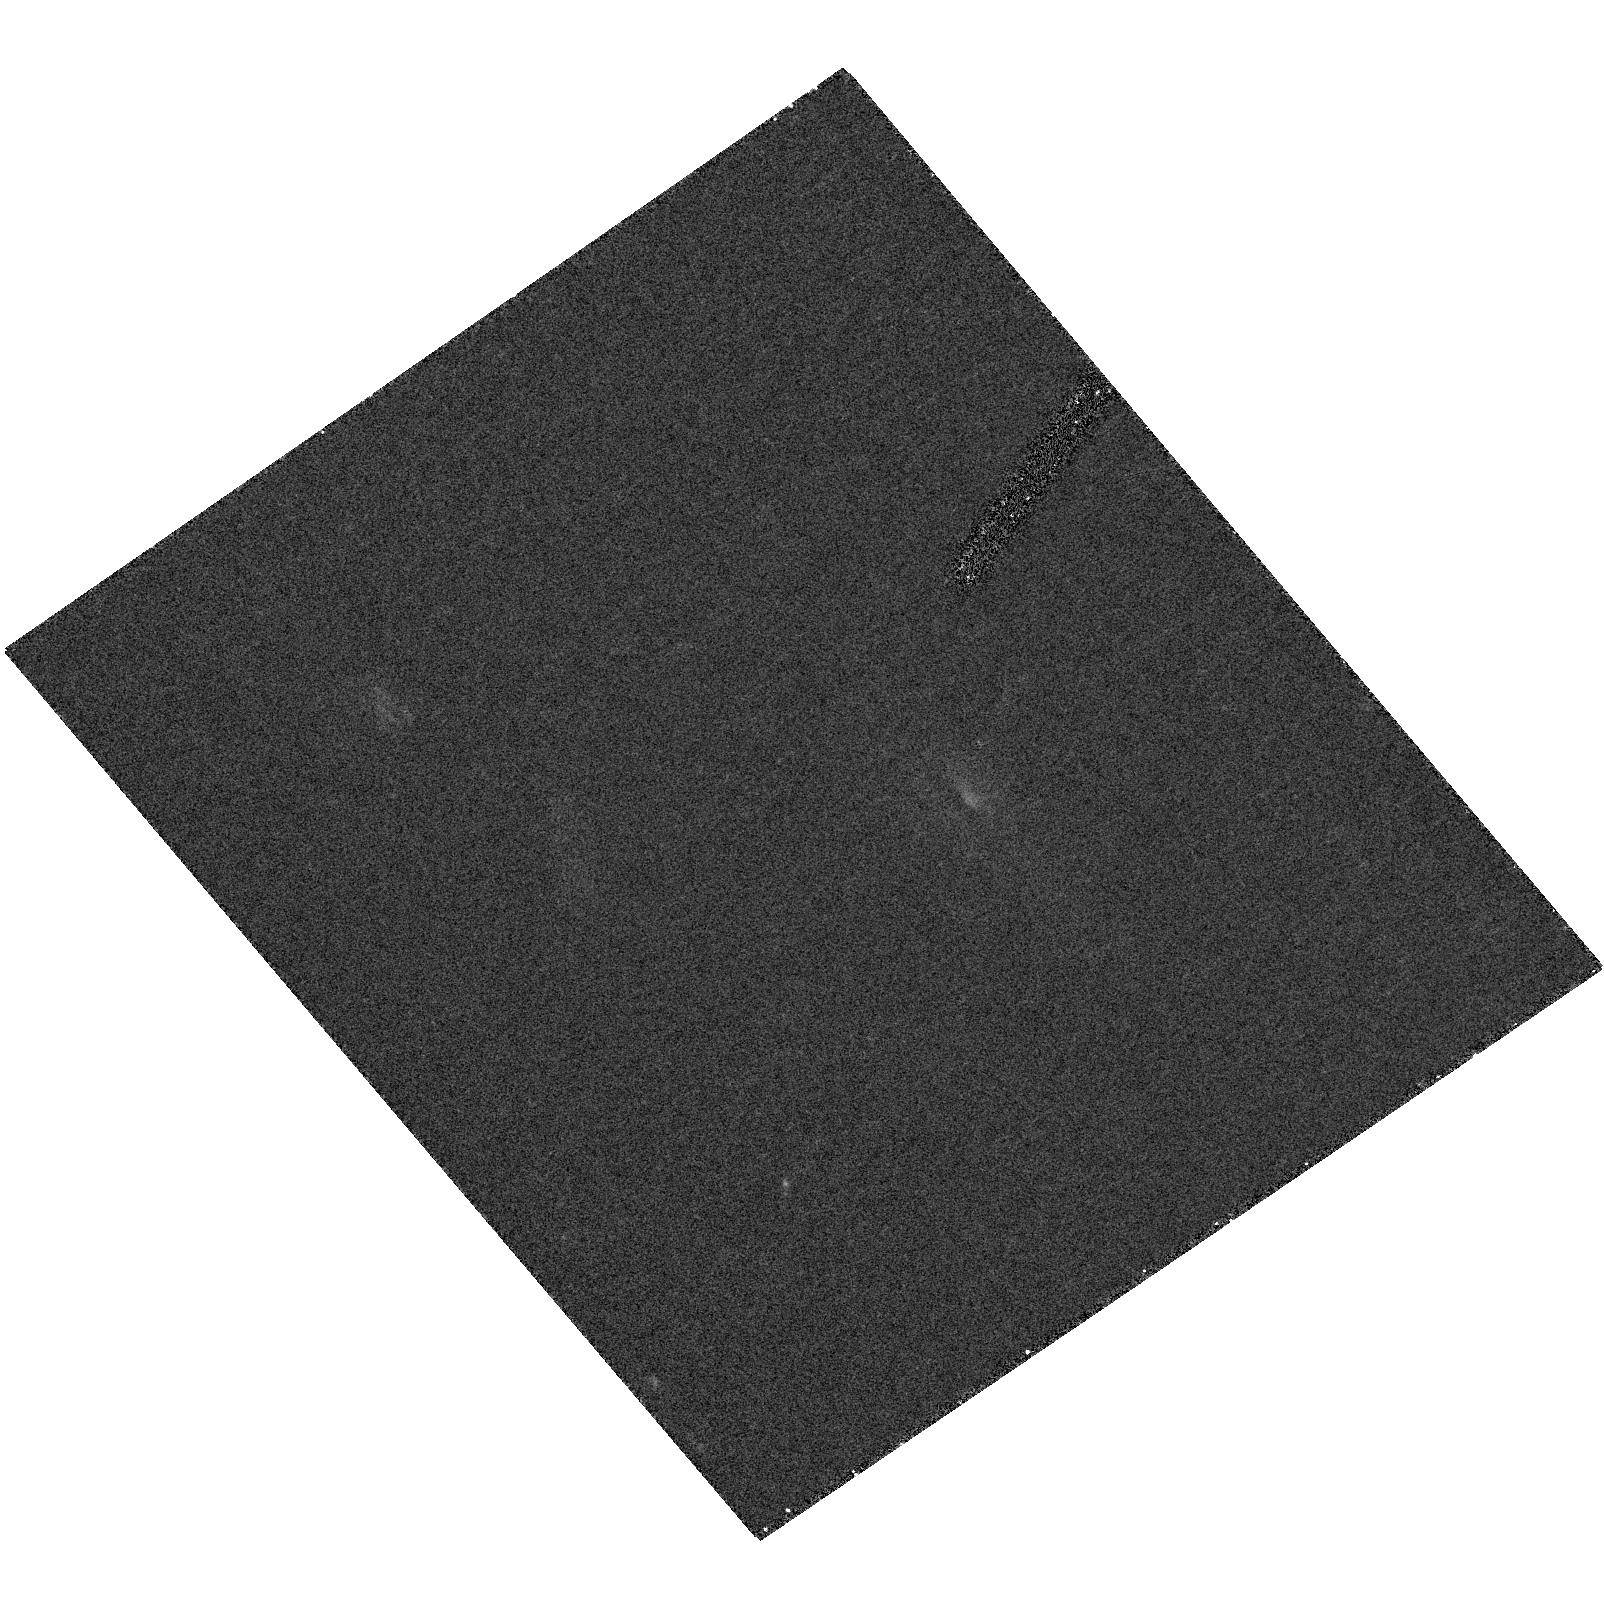
Target: SSA13-7-HRC. Instrument: ACS/HRC. Filter: F475W. Exposure: 19 min. Observation ID: hst_9869_03_acs_hrc_f475w_j8qa03

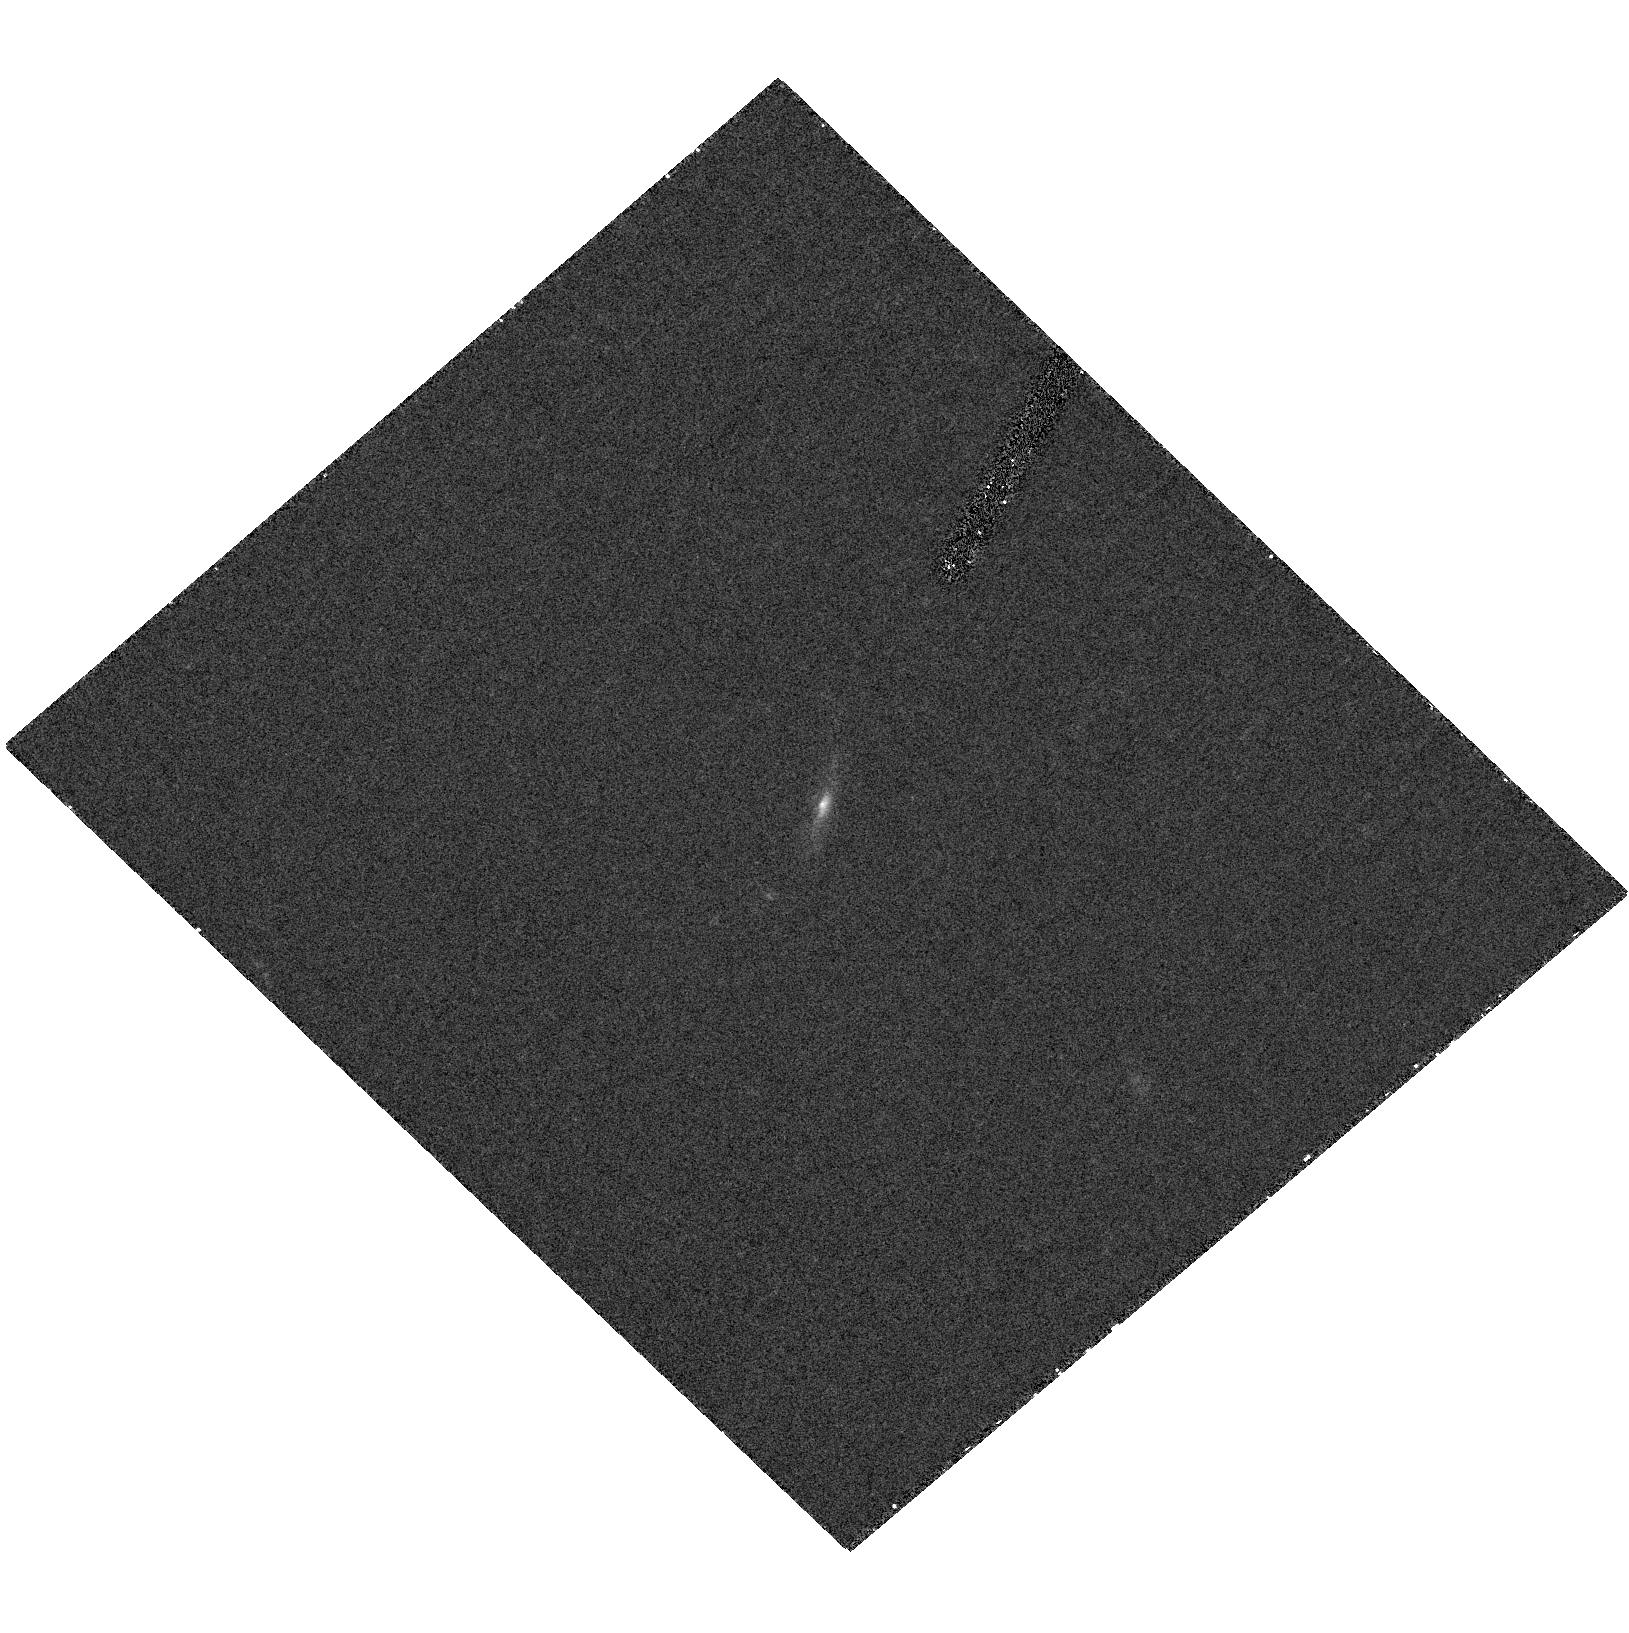
Target: SSA13-4-HRC. Instrument: ACS/HRC. Filter: F475W. Exposure: 19 min. Observation ID: hst_9869_02_acs_hrc_f475w_j8qa02

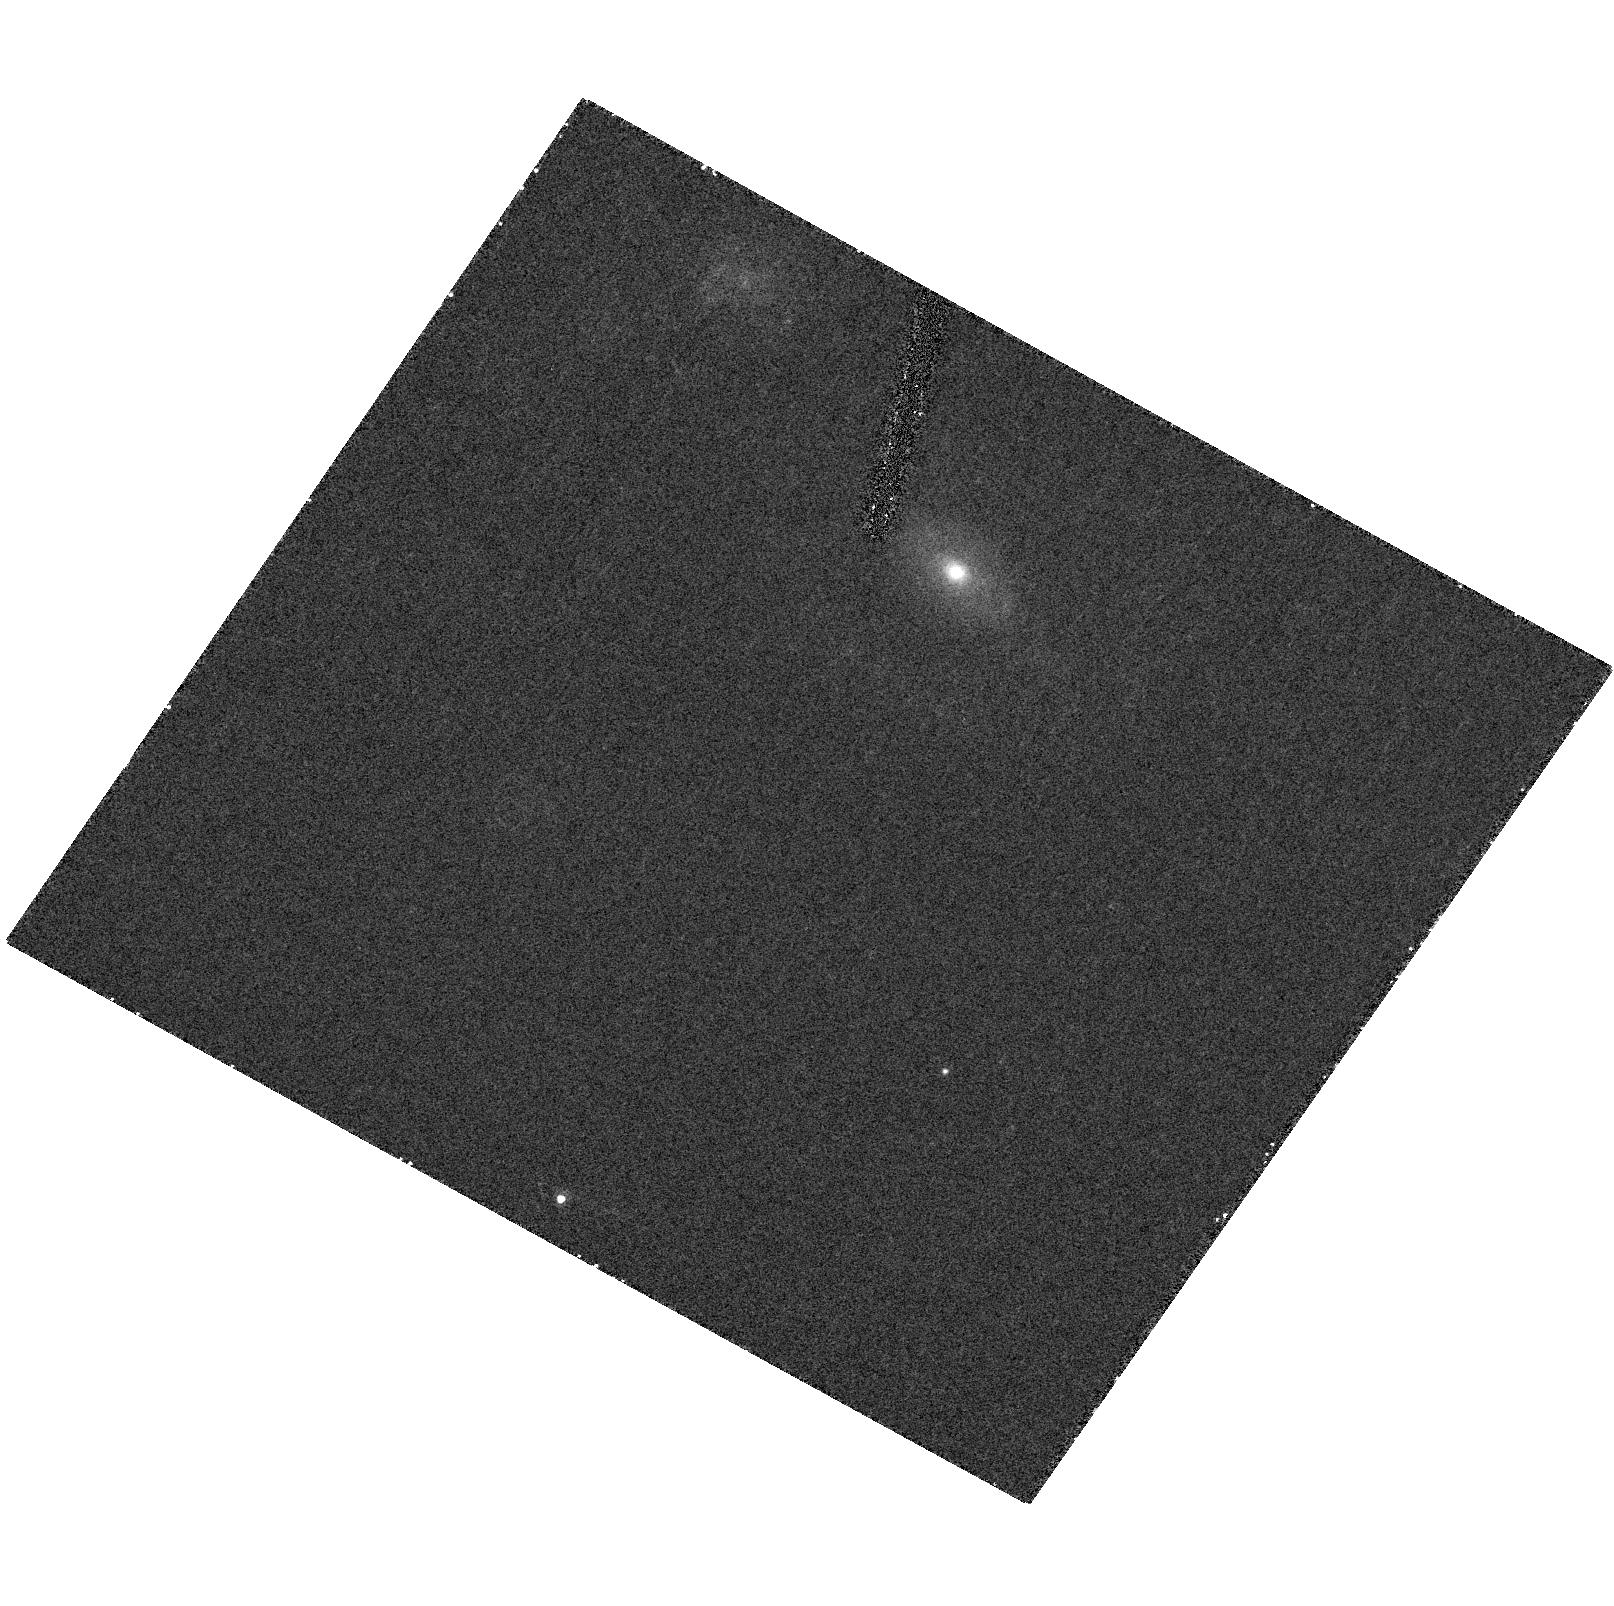
Target: P3-HRC. Instrument: ACS/HRC. Filter: F475W. Exposure: 21 min. Observation ID: hst_9869_01_acs_hrc_f475w_j8qa01

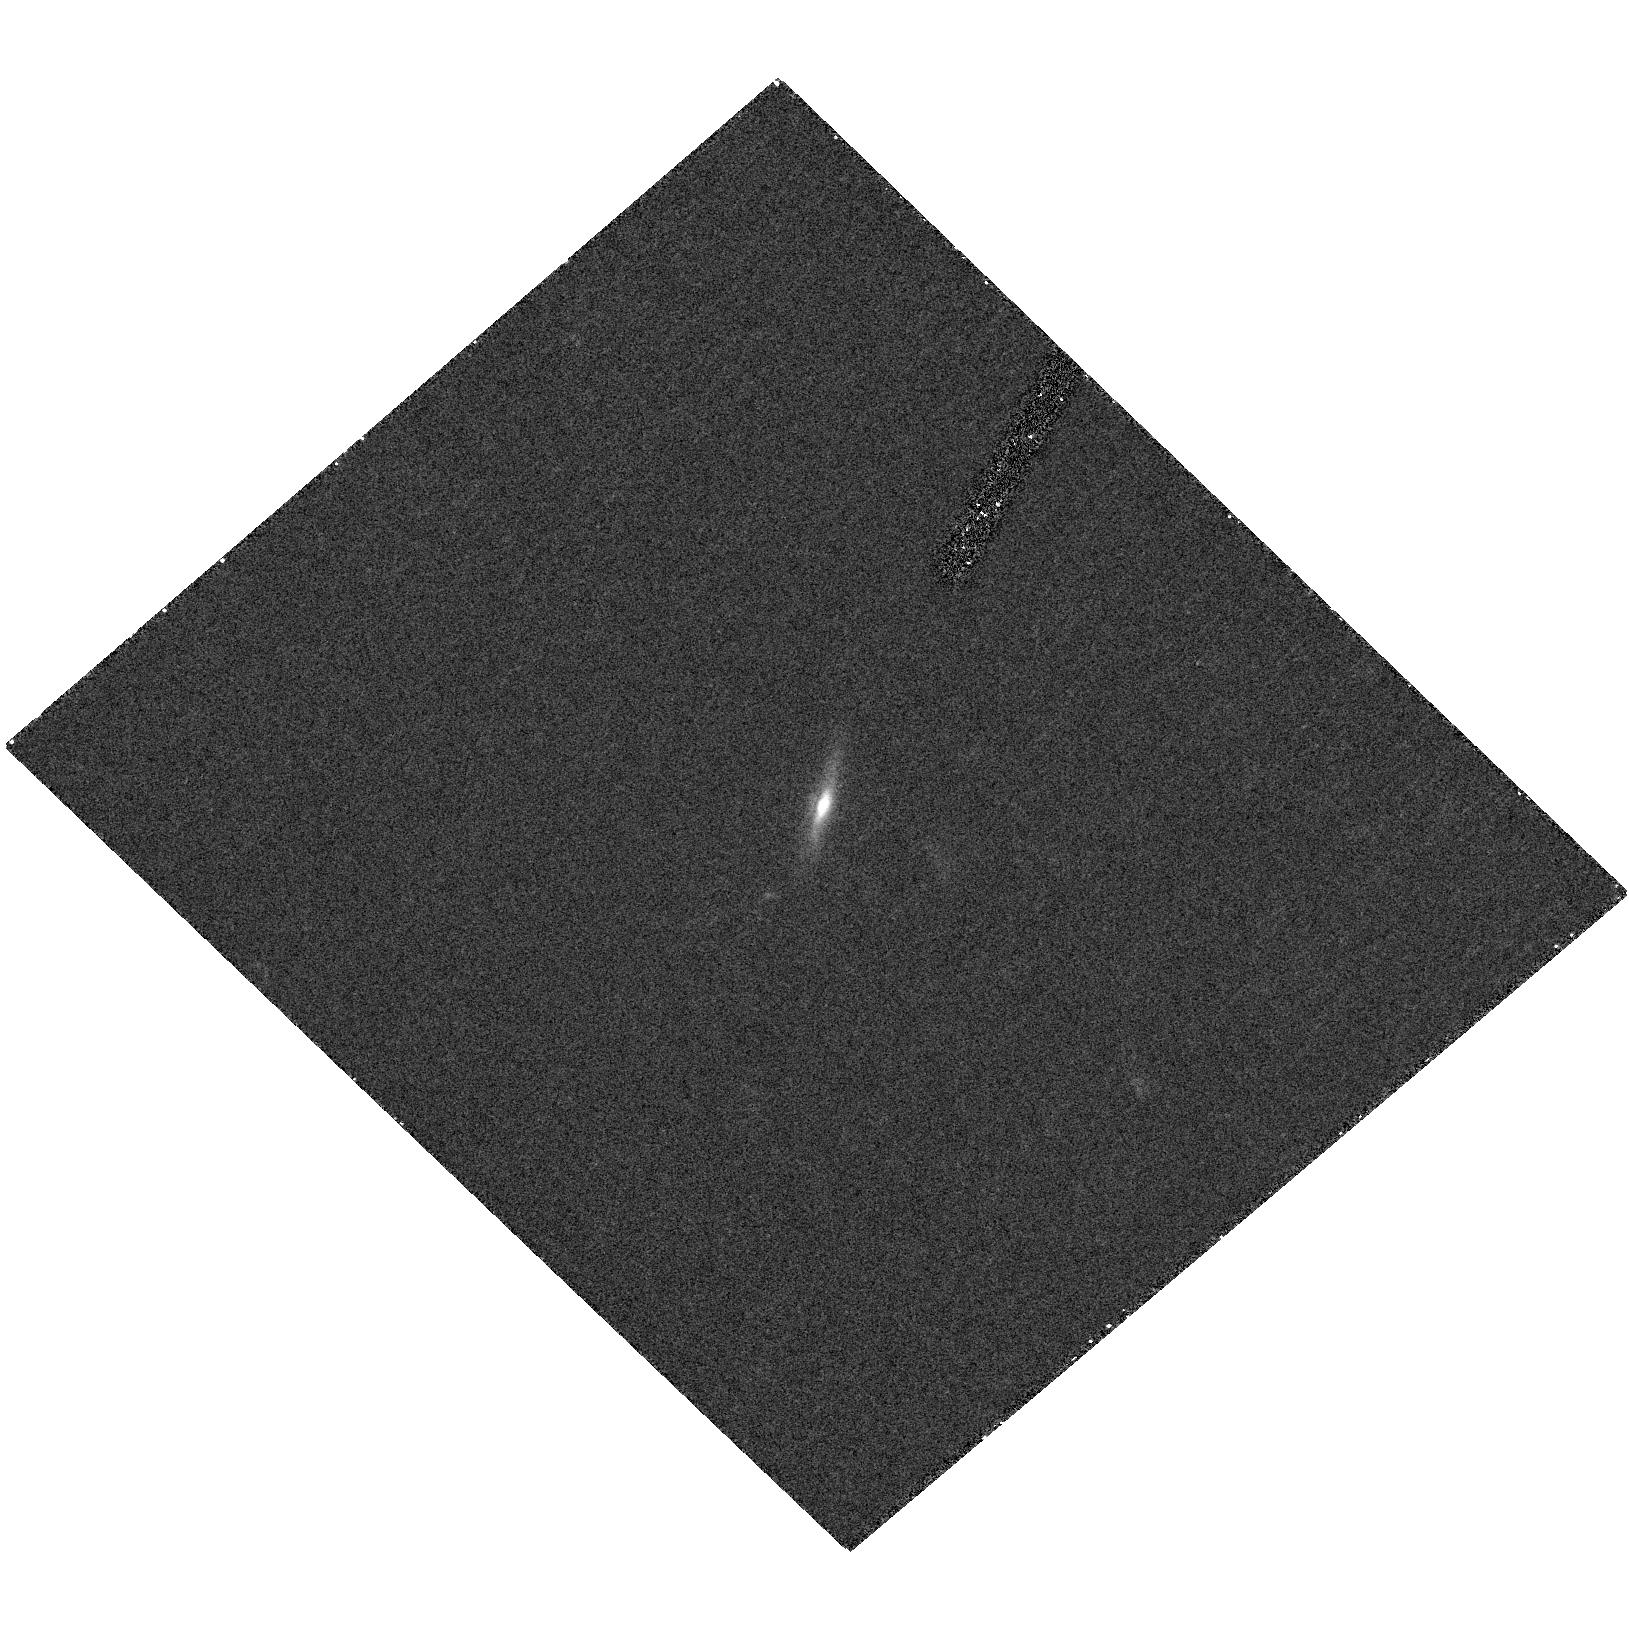
Target: SSA13-4-HRC. Instrument: ACS/HRC. Filter: F625W. Exposure: 19 min. Observation ID: hst_9869_02_acs_hrc_f625w_j8qa02

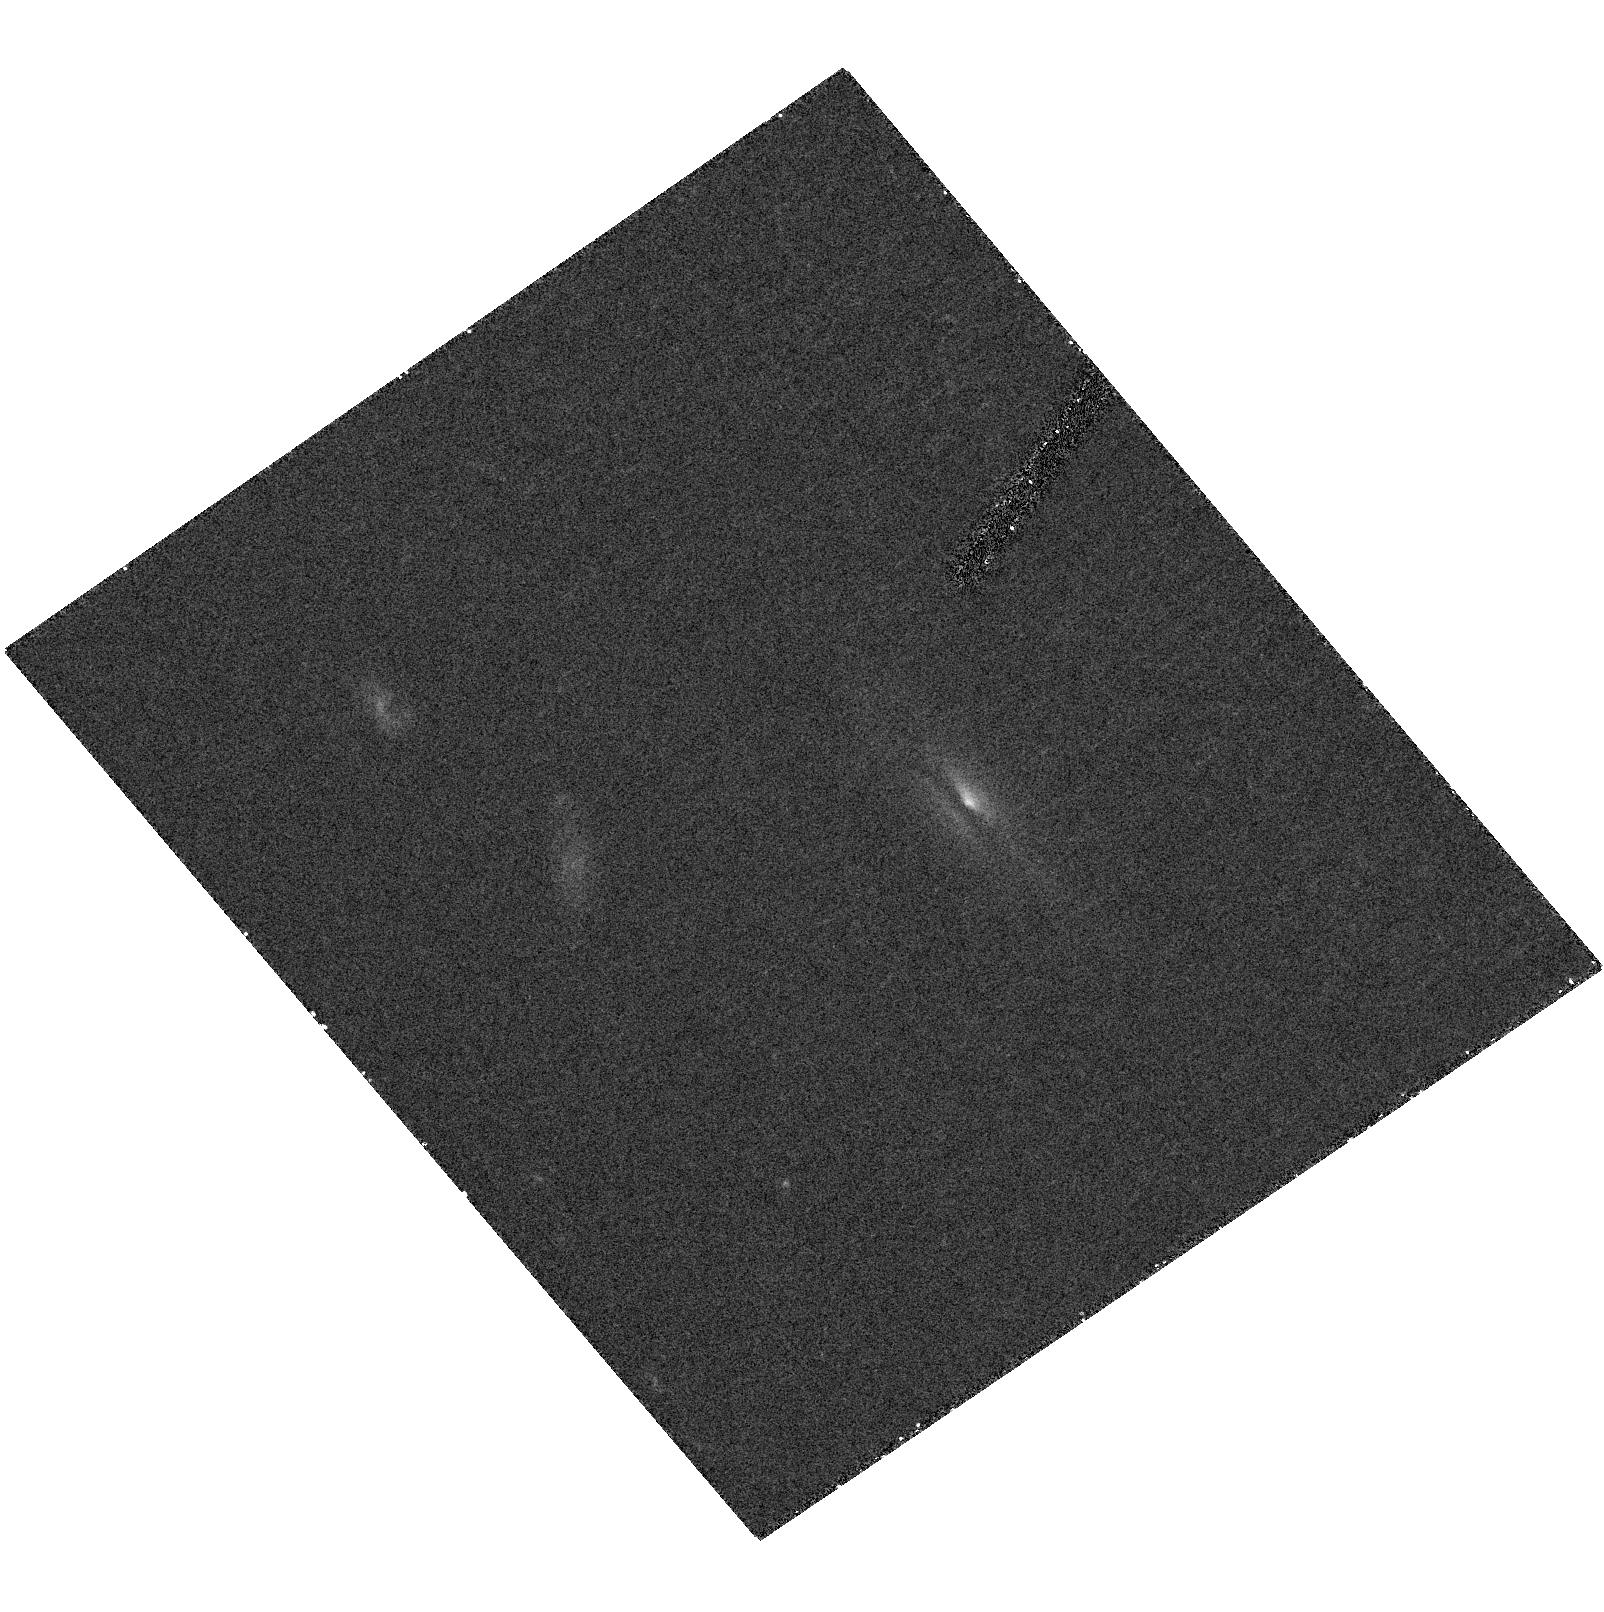
Target: SSA13-7-HRC. Instrument: ACS/HRC. Filter: F625W. Exposure: 19 min. Observation ID: hst_9869_03_acs_hrc_f625w_j8qa03

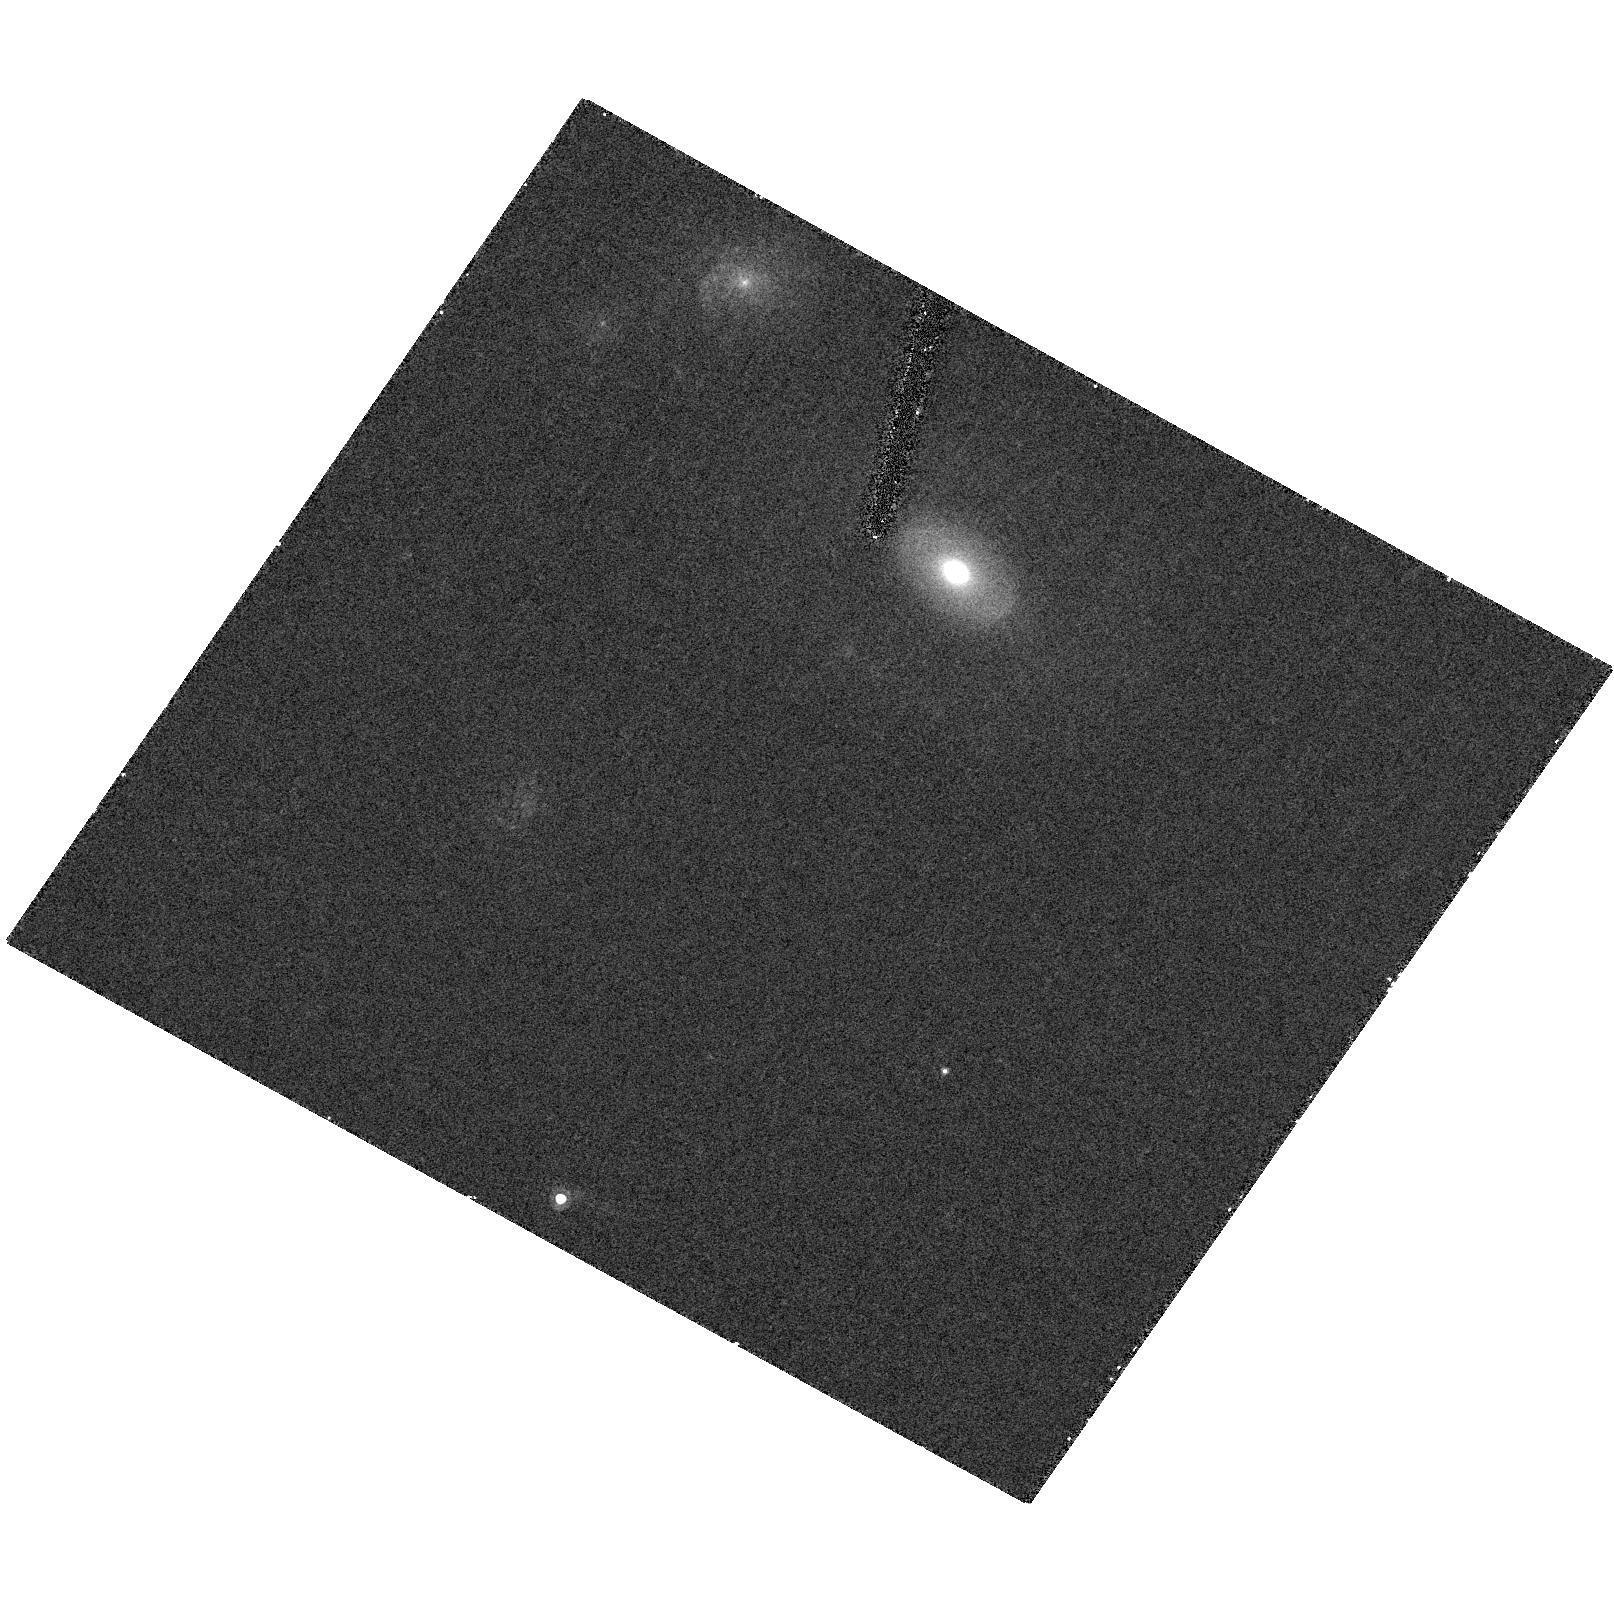
Target: P3-HRC. Instrument: ACS/HRC. Filter: F625W. Exposure: 21 min. Observation ID: hst_9869_01_acs_hrc_f625w_j8qa01

X-ray-Bright, Optically Normal Galaxies: The Hidden Truth (PI: Moran, Edward)

Chandra has resolved most of the > 2 keV X-ray background (XRB) into discrete sources. Ground-based optical studies of these sources have revealed a substantial population of apparently normal galaxies at modest redshift, not the Seyfert 2 galaxies predicted by models for the origin of the XRB. These objects have X-ray spectral properties and luminosities similar to Seyfert 2s, but emission lines are weak or absent in their starlight-dominated optical spectra, suggesting the emergence of a new class of obscured or gas-poor AGNs at moderate redshifts. However, most of the galaxies in question are distant enough that their angular sizes are comparable to the slit widths used in ground-based spectroscopic observations. Thus, it is possible that these "normal" galaxies are classical Seyfert 2s whose nuclear spectral features have been overwhelmed ("hidden") by host galaxy light. The high angular resolution of HST/STIS offers a unique opportunity to isolate the nuclei of these objects spatially. STIS spectra of a small, carefully selected sample of optically "normal" X-ray galaxies will help clarify the origin of the XRB, which is vital for understanding the growth of supermassive black holes in galactic nuclei.